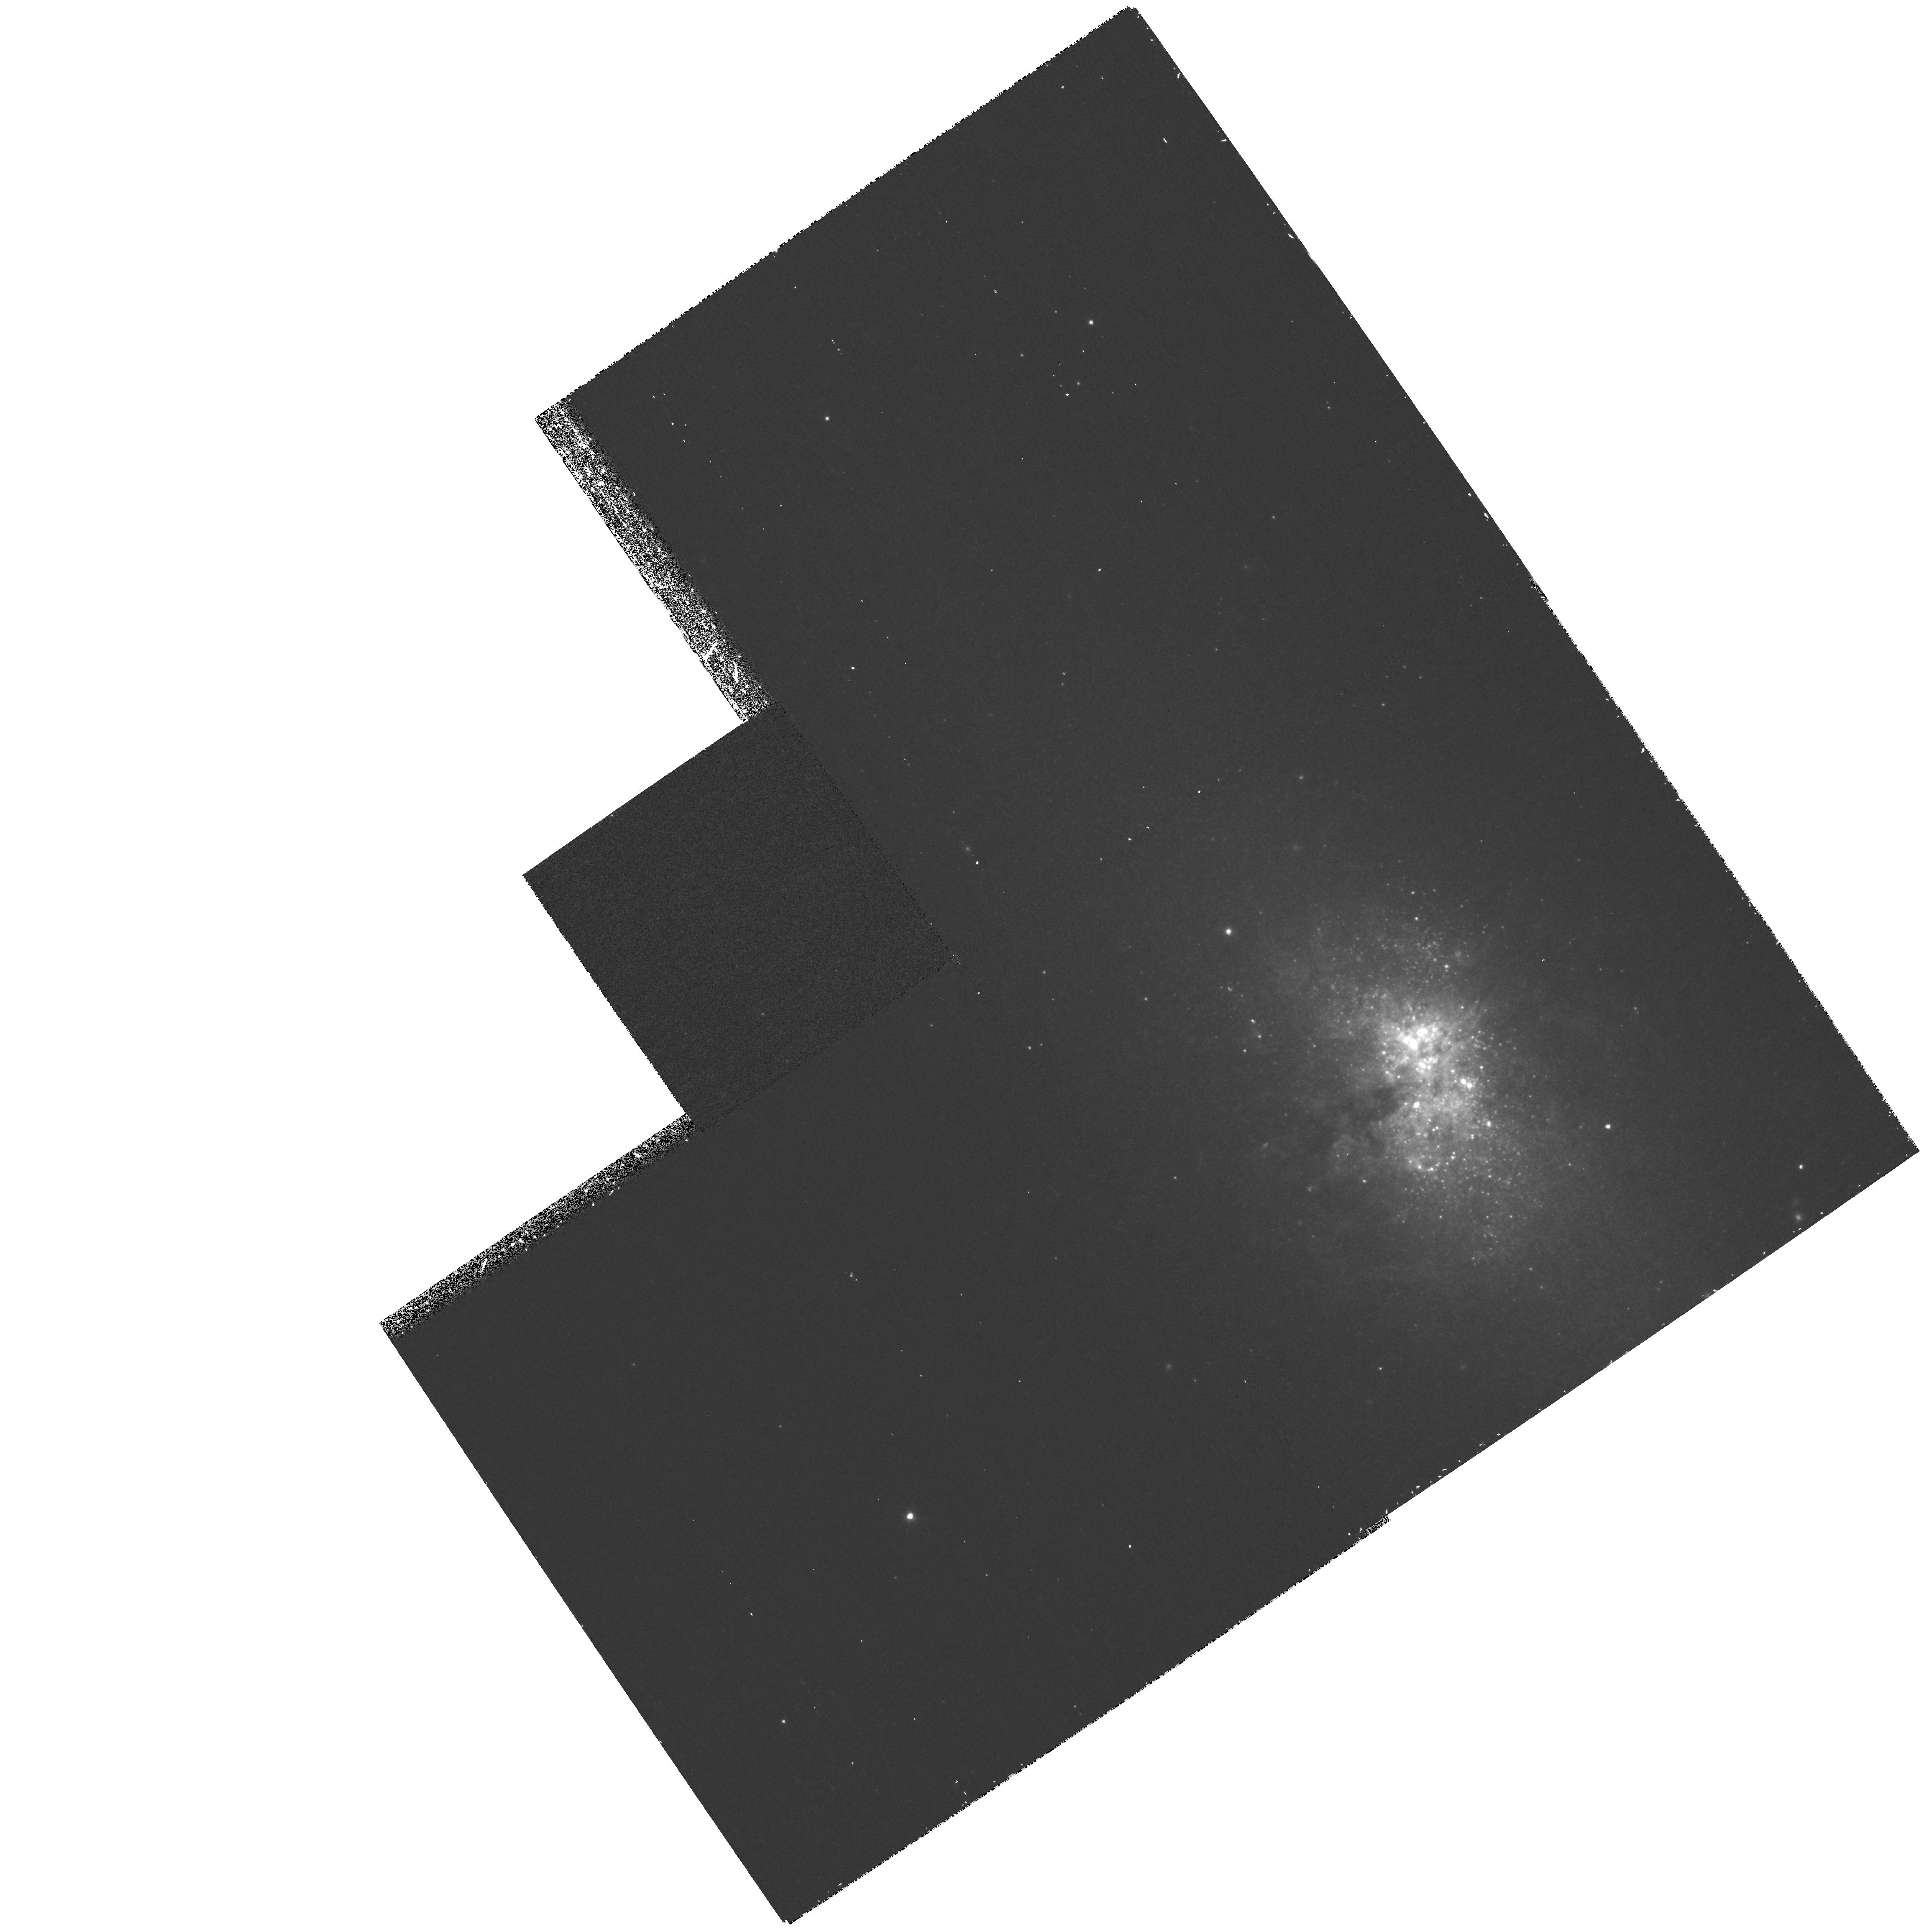
Target: NGC5253. Instrument: WFPC2/PC. Filter: F673N. Exposure: 40 min. Observation ID: hst_9144_01_wfpc2_pc_f673n_u6eu01

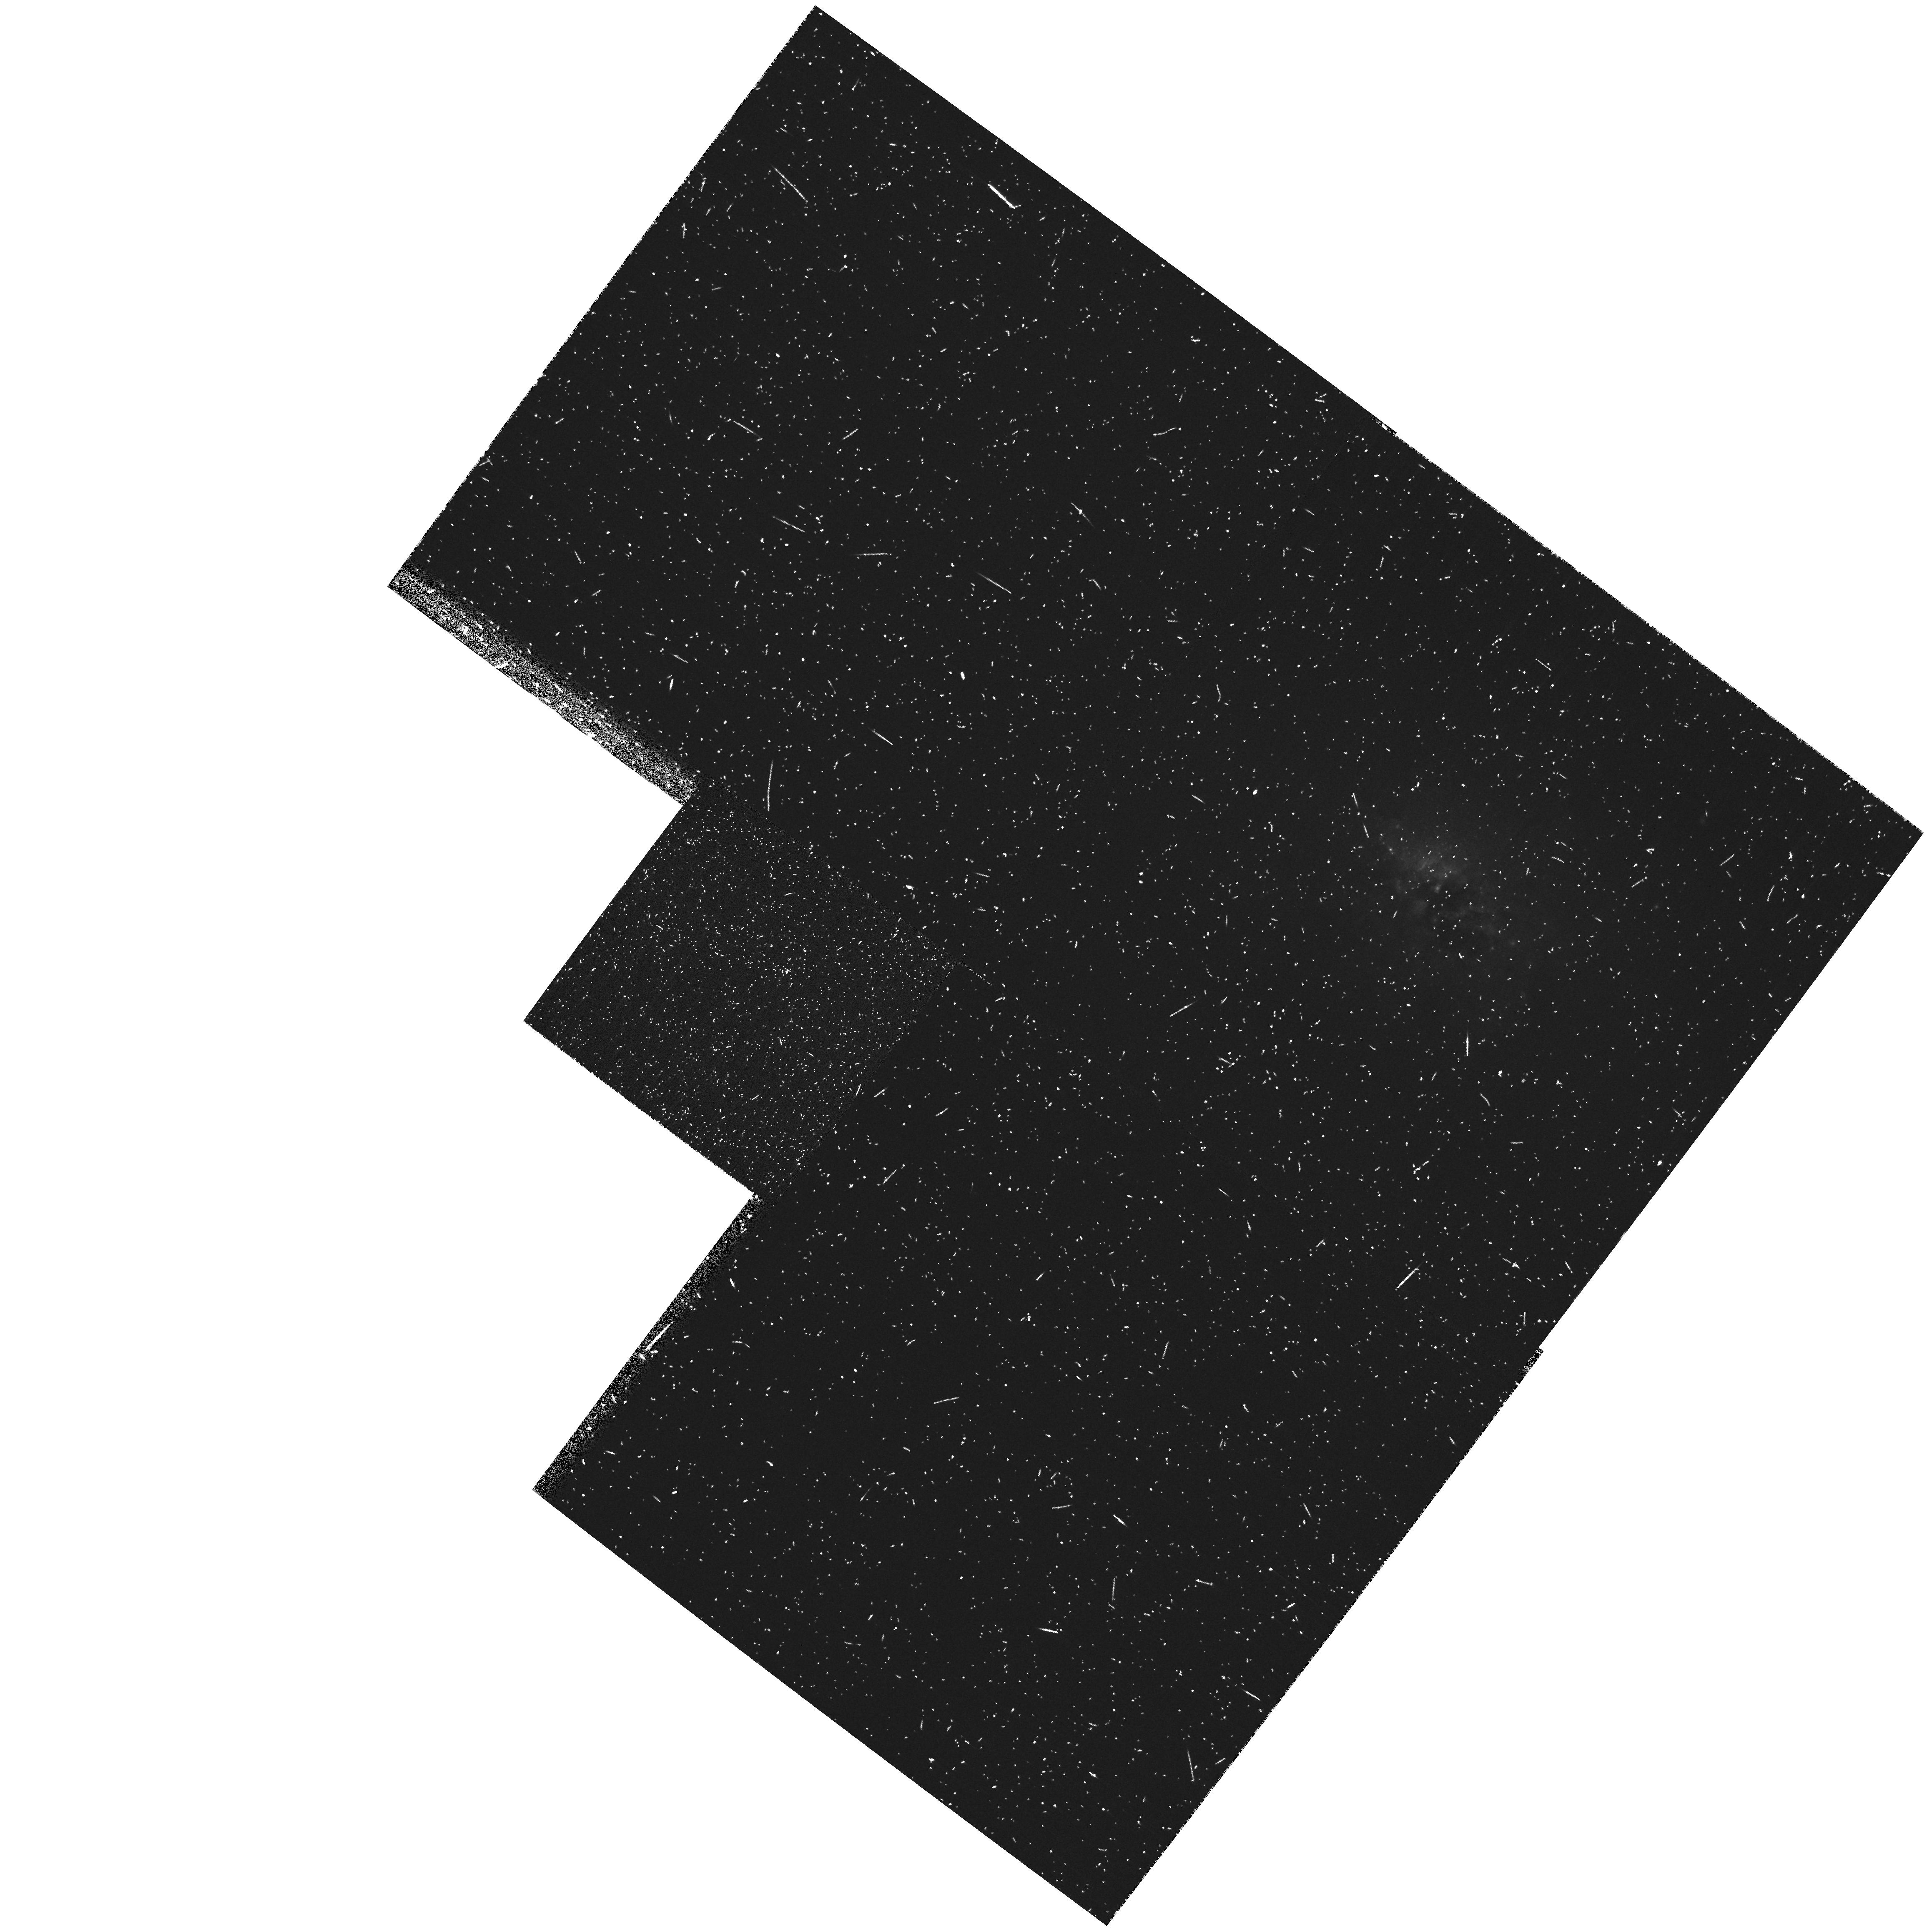
Target: NGC3077. Instrument: WFPC2/PC. Filter: F502N. Exposure: 13 min. Observation ID: hst_9144_04_wfpc2_pc_f502n_u6eu04

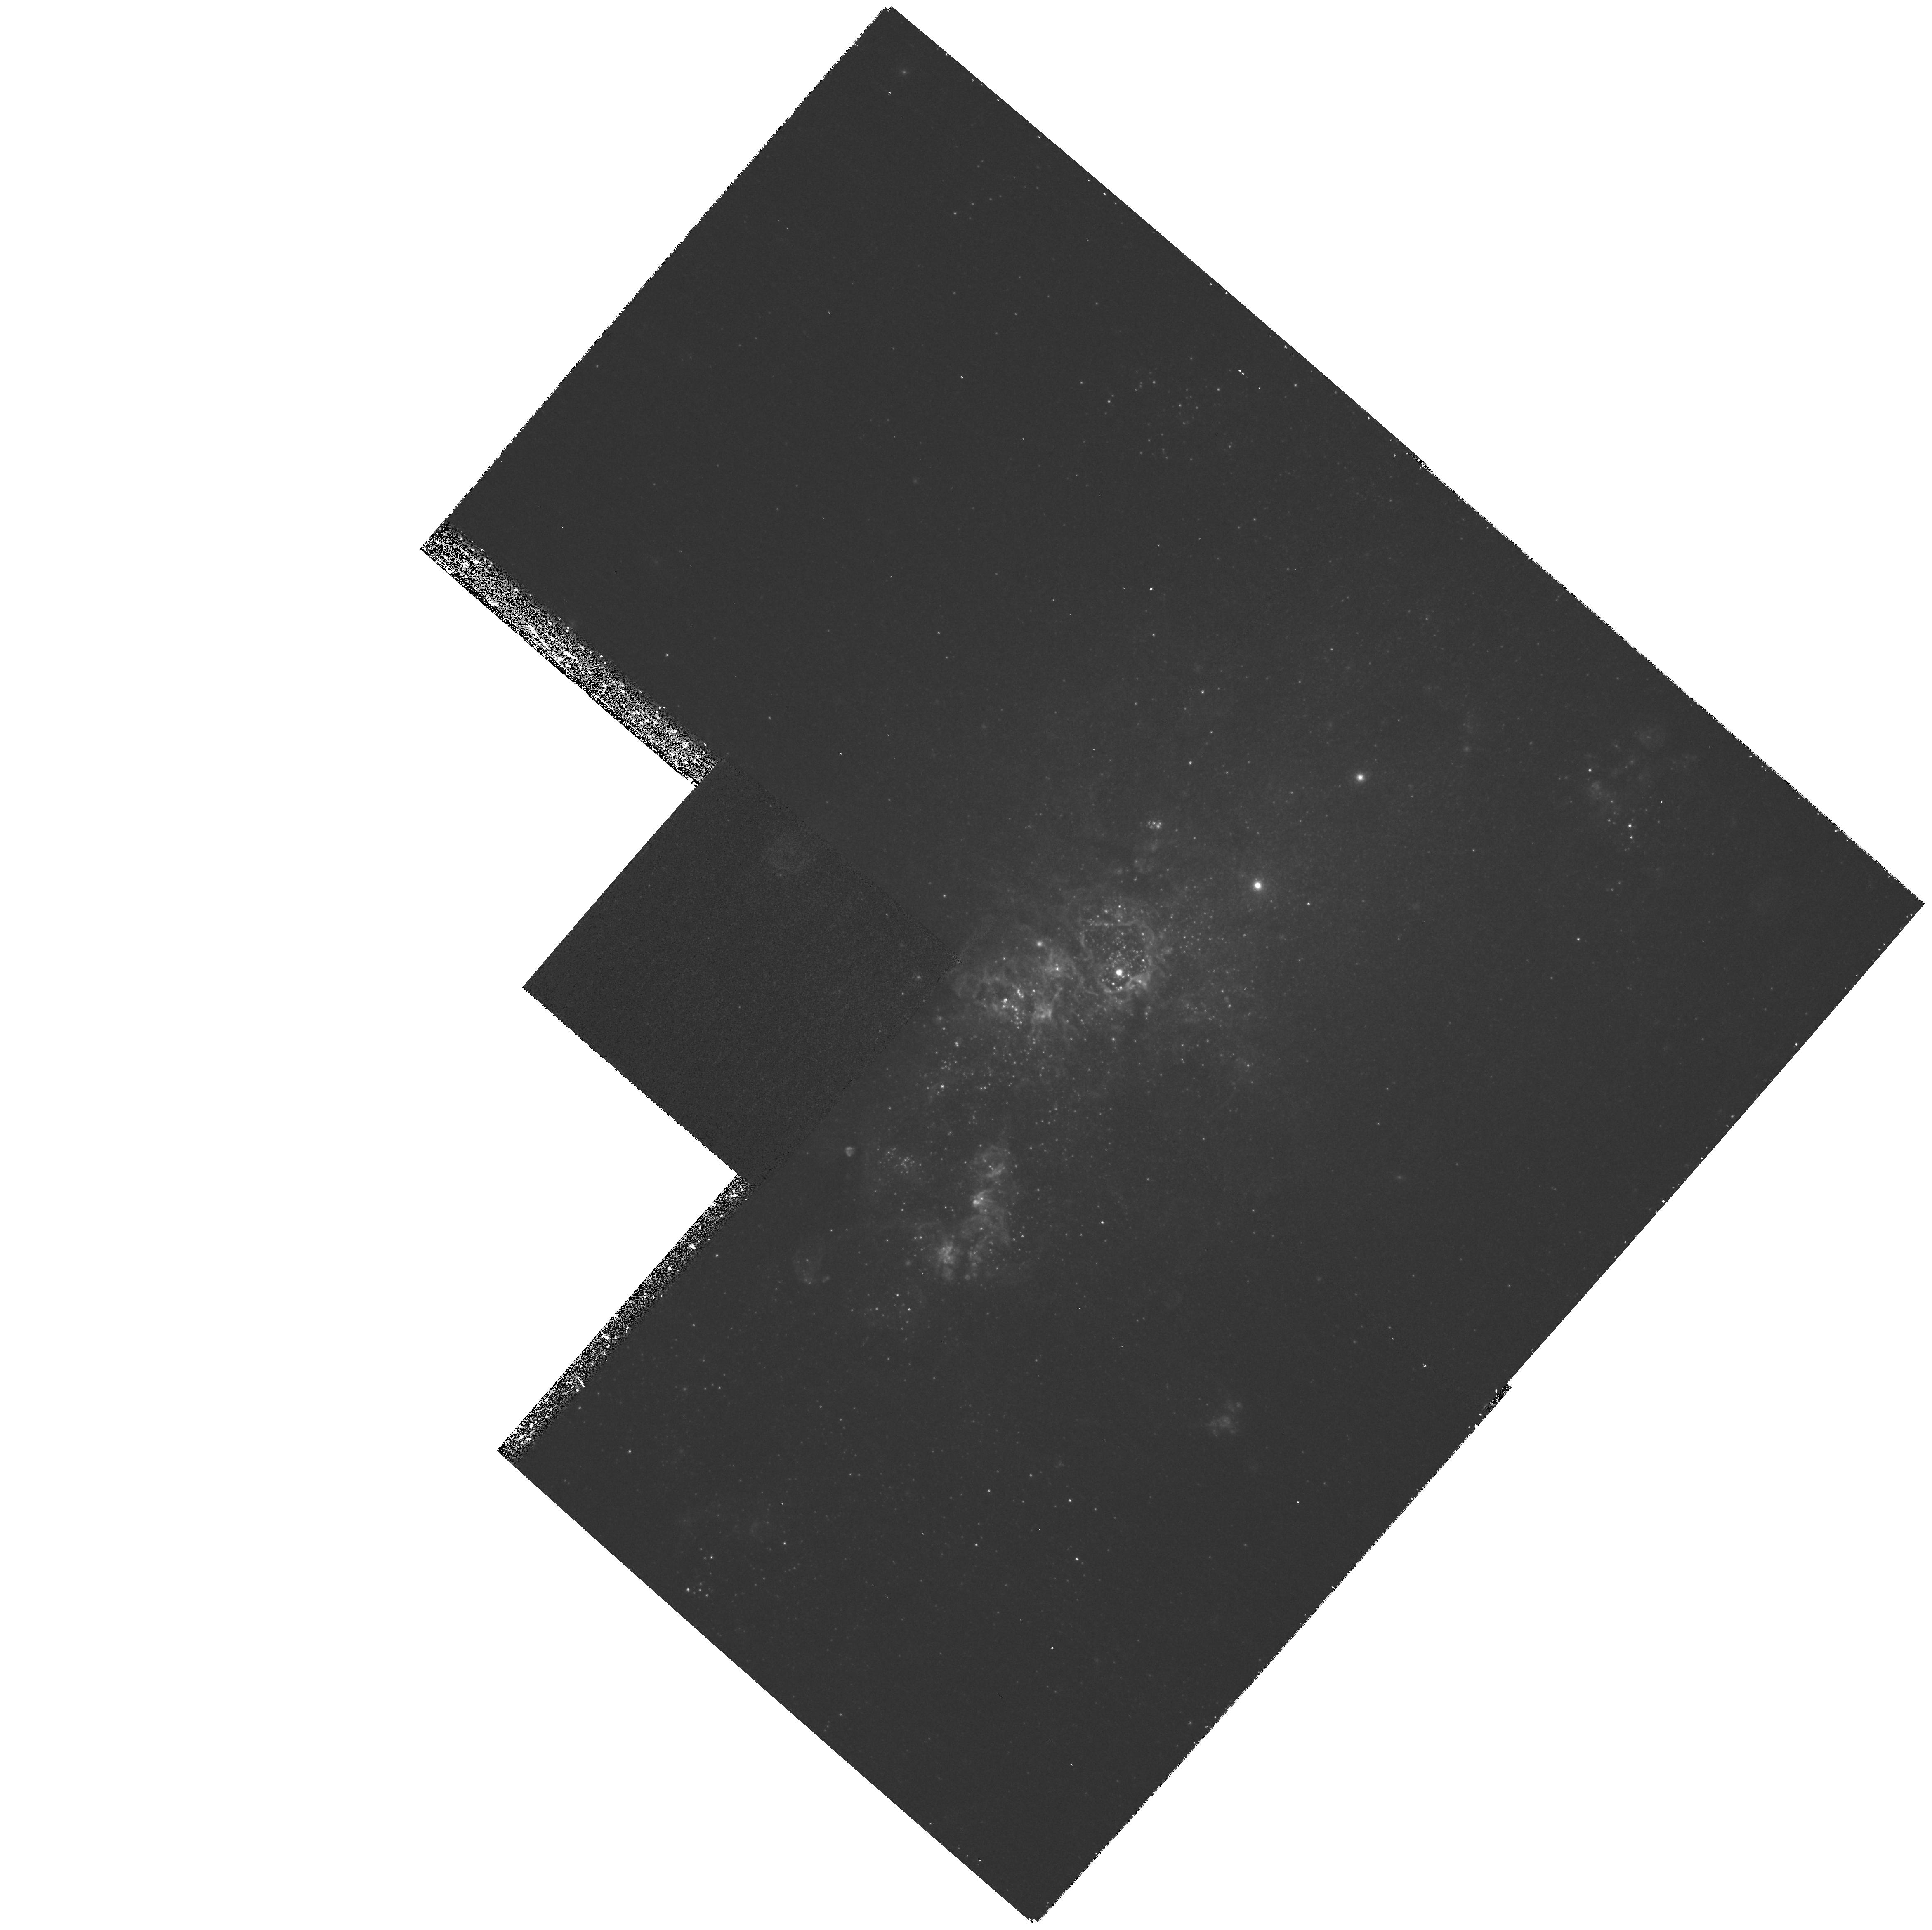
Target: NGC4214. Instrument: WFPC2/PC. Filter: F673N. Exposure: 38 min. Observation ID: hst_9144_02_wfpc2_pc_f673n_u6eu02

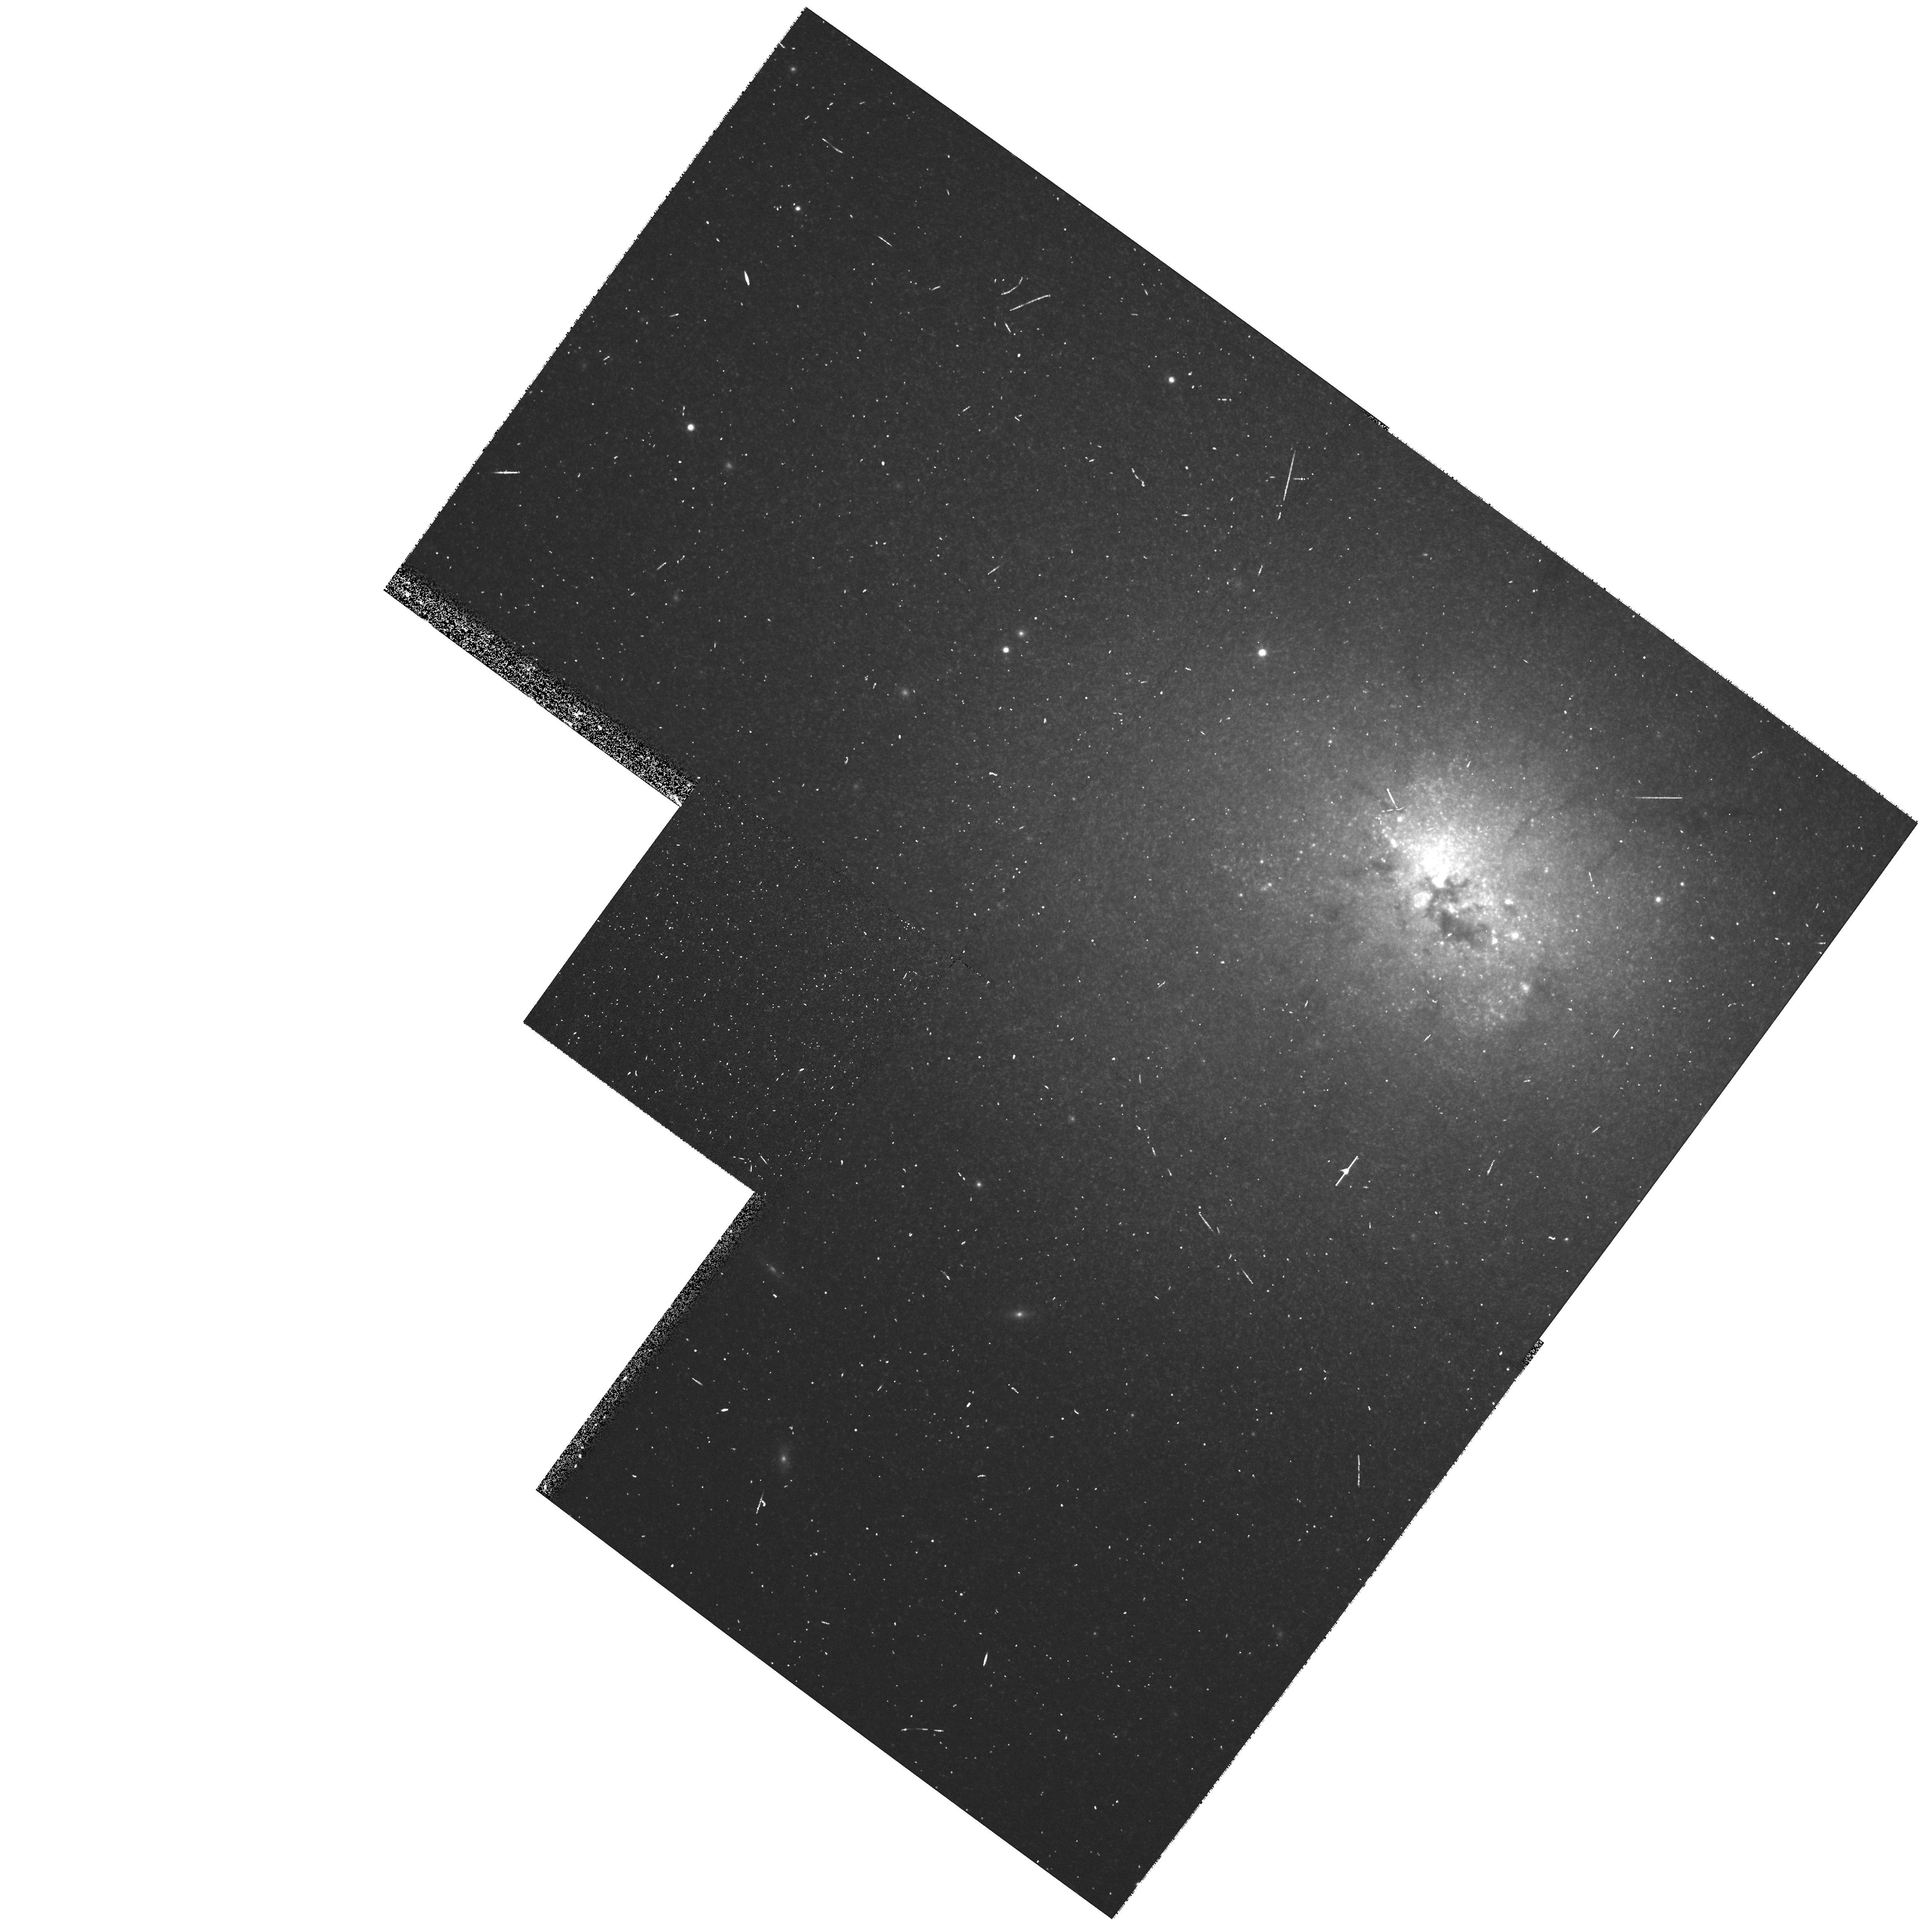
Target: NGC3077. Instrument: WFPC2/PC. Filter: F814W. Exposure: 5 min. Observation ID: hst_9144_03_wfpc2_pc_f814w_u6eu03

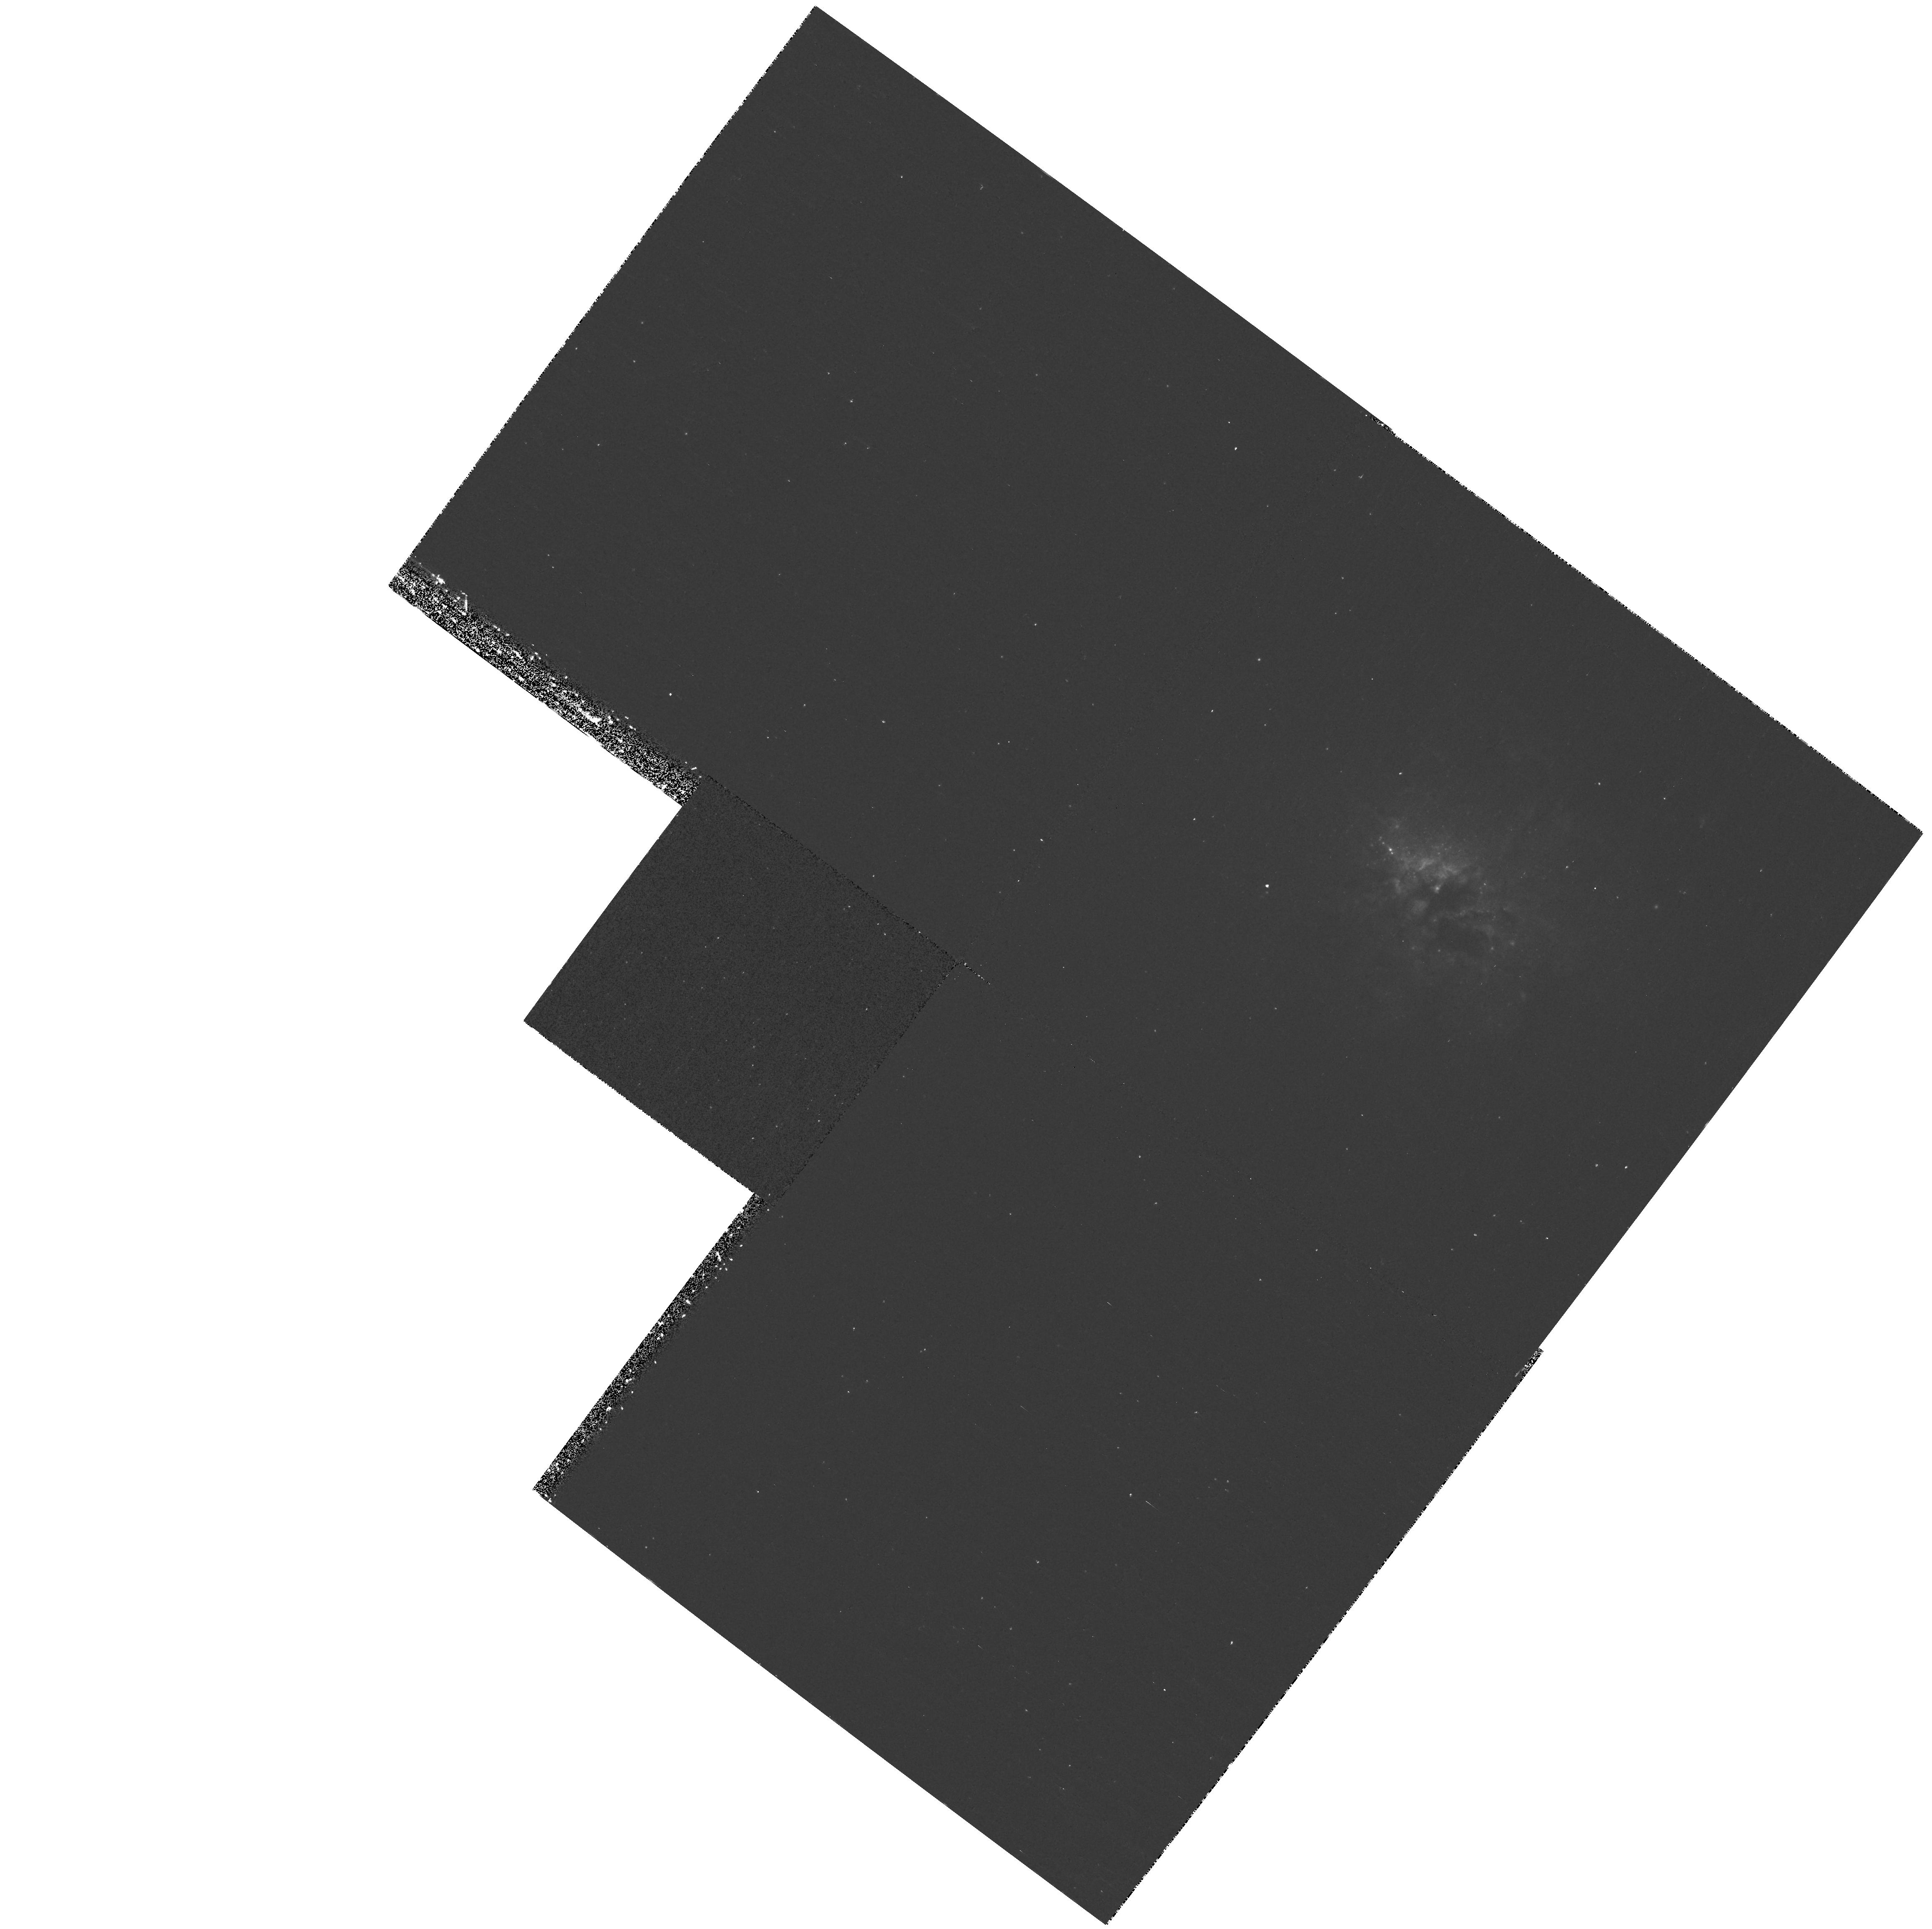
Target: NGC3077. Instrument: WFPC2/PC. Filter: F487N. Exposure: 33 min. Observation ID: hst_9144_04_wfpc2_pc_f487n_u6eu04

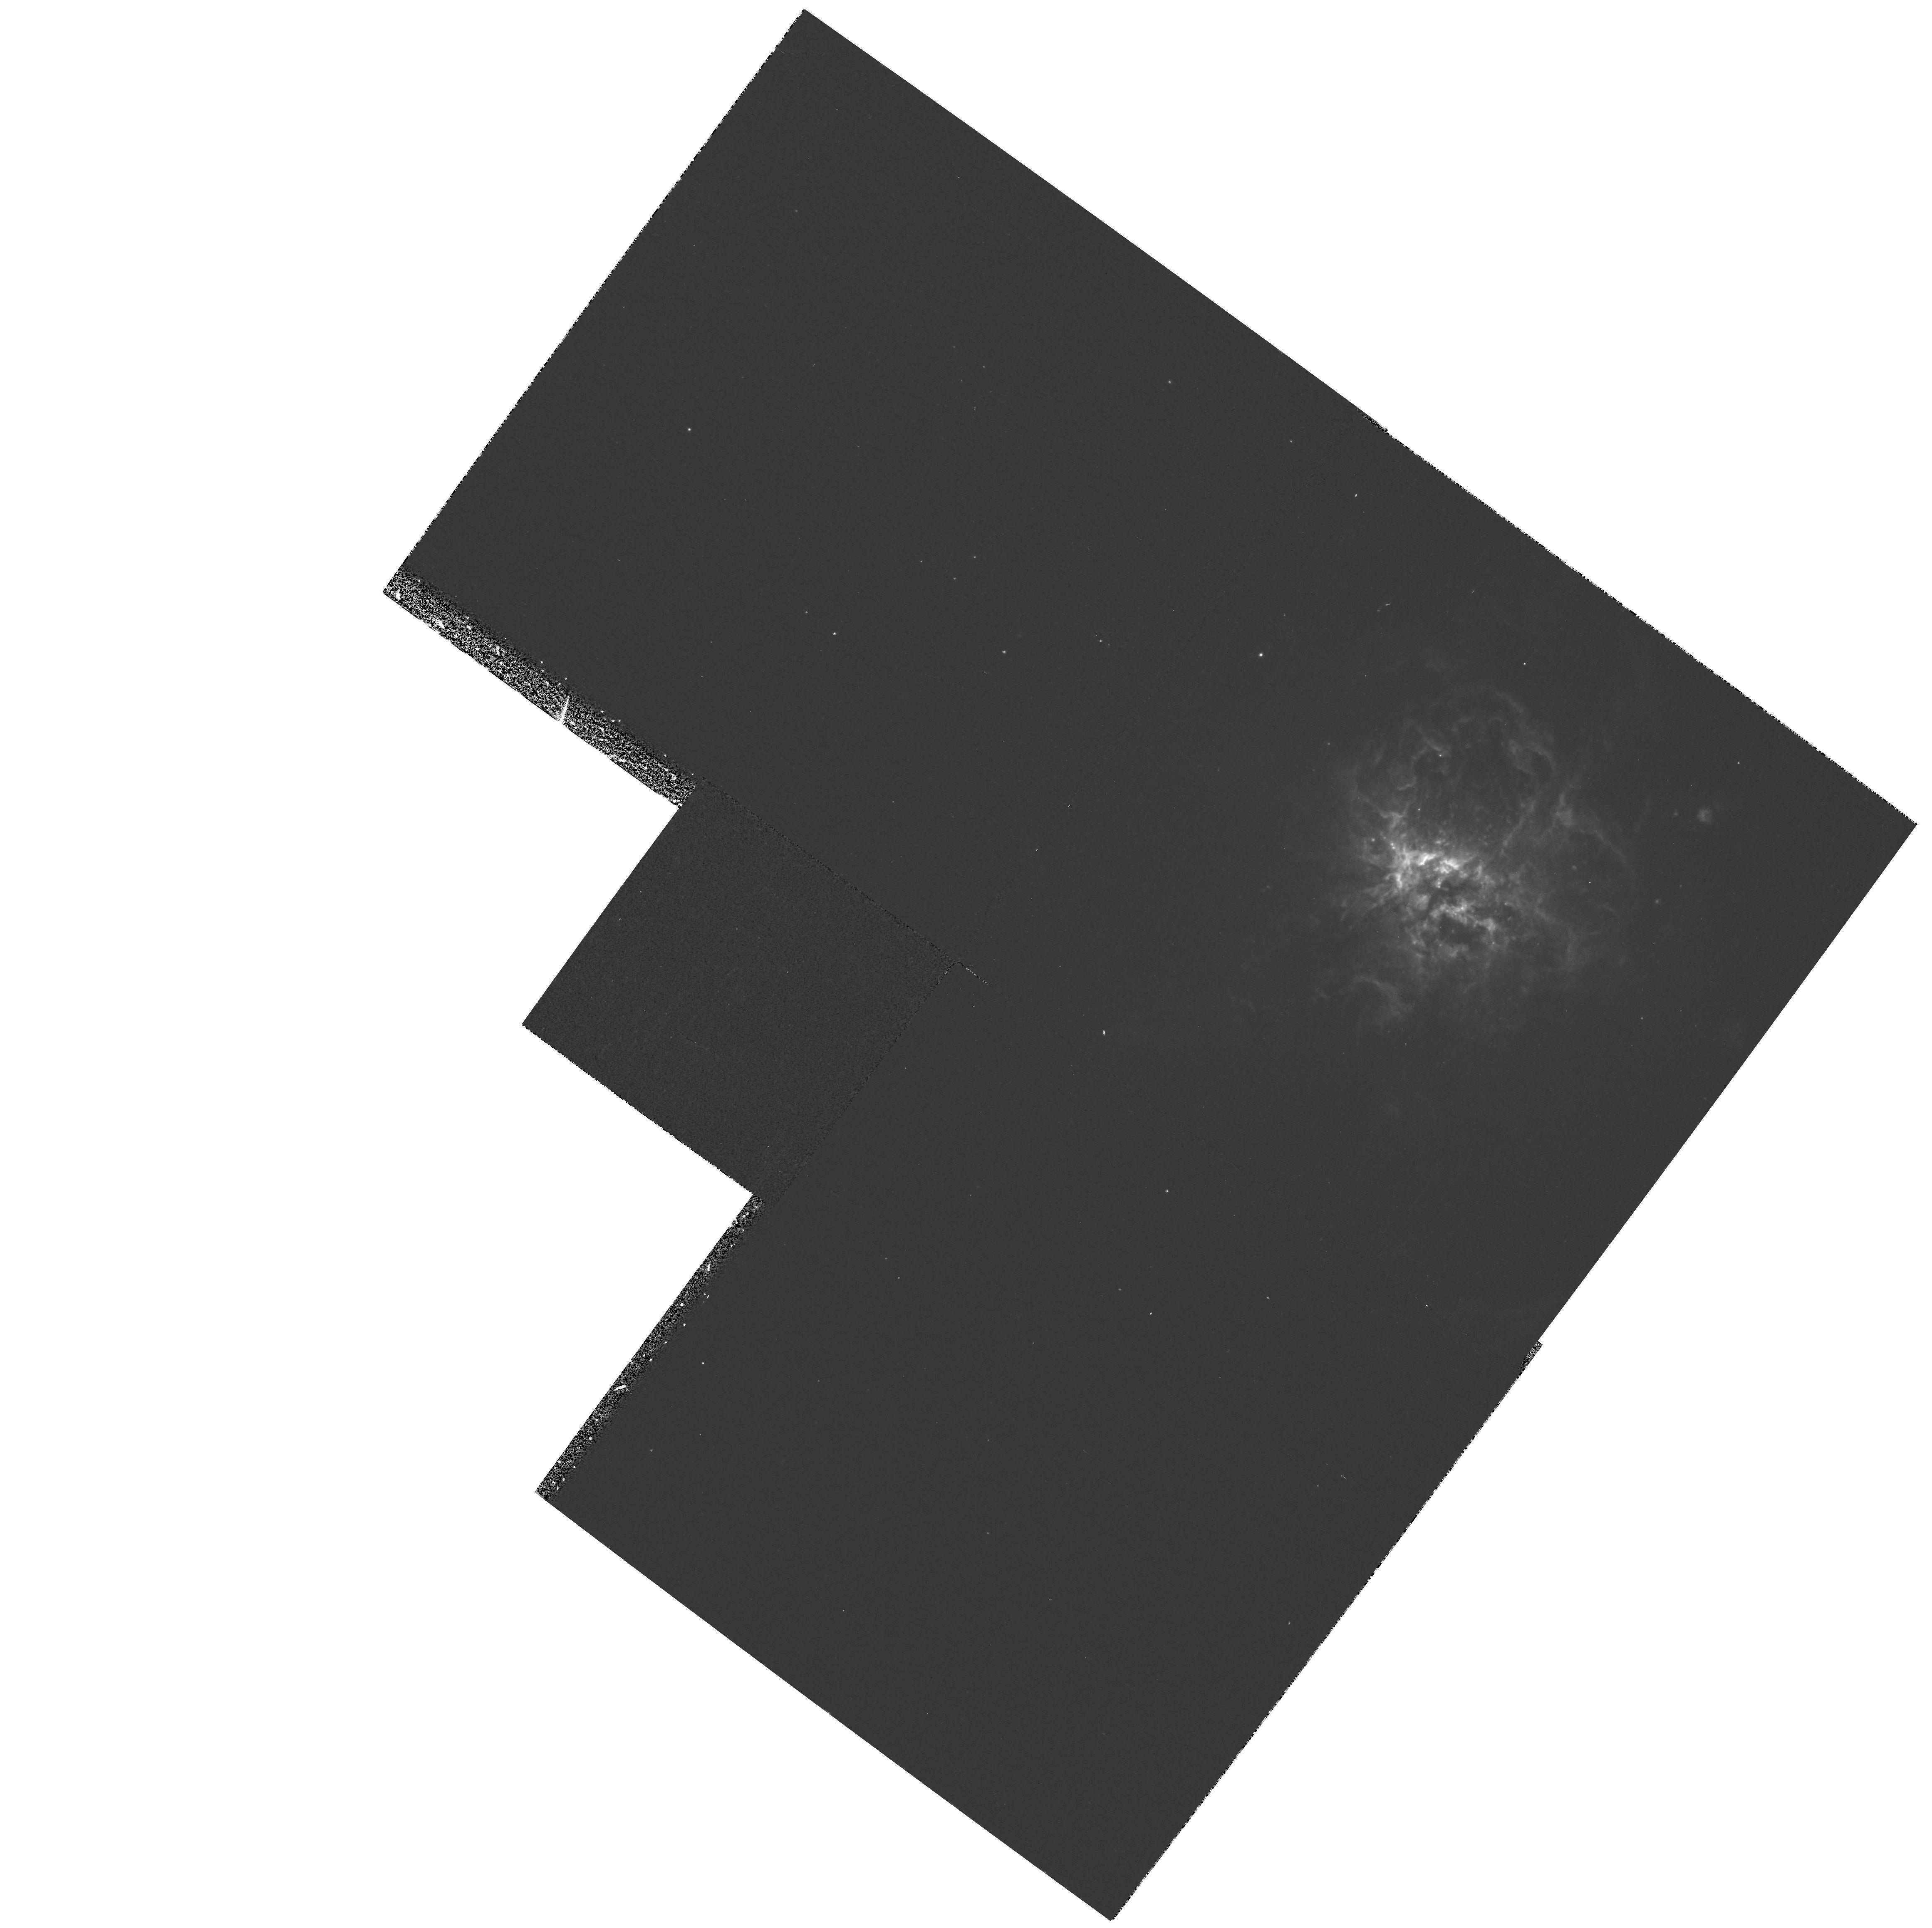
Target: NGC3077. Instrument: WFPC2/PC. Filter: F656N. Exposure: 18 min. Observation ID: hst_9144_03_wfpc2_pc_f656n_u6eu03

Calibrating Star Formation: The Impact of Environment (PI: Calzetti, Daniela)

One missing piece for placing star formation within the broader context of galaxy evolution is the quantification of the feedback mechanisms between a starburst and its host galaxy. We propose to obtain WFPC2 UV, V, and I broad-band and HAlpha, OIII, SII, and HBeta emission line images of three nearby, sub-L^*, starburst galaxies to: map the young stellar populations and star clusters, locate the obscuring dust clouds, and diagnose conditions in the ionized ISM. Our sample is carefully selected to probe a range of environments for the host galaxy, from isolated to group-interacting, for constant morphology, luminosity and metallicity. The galaxies are all closer than ~4 Mpc, giving ~2 pc resolution with the WF so we can chart the detailed structure of each starburst. This project is designed to: (a) establish whether starbursts are large-scale coherent or chaotic processes by investigating the presence of sequential/propagating star formation; and (b) explore the influence of the external environment on the evolution of the starburst. For this purpose we will measure: (1) the recent star formation history of both stellar clusters and young diffuse population; (2) the dust distribution; and (3) the structures in the shocked and photo-ionized gas. This study will provide a physical basis, in terms of energetics, evolution, and internal structures, for the interpretation of blue galaxies at intermediate and high redshifts.